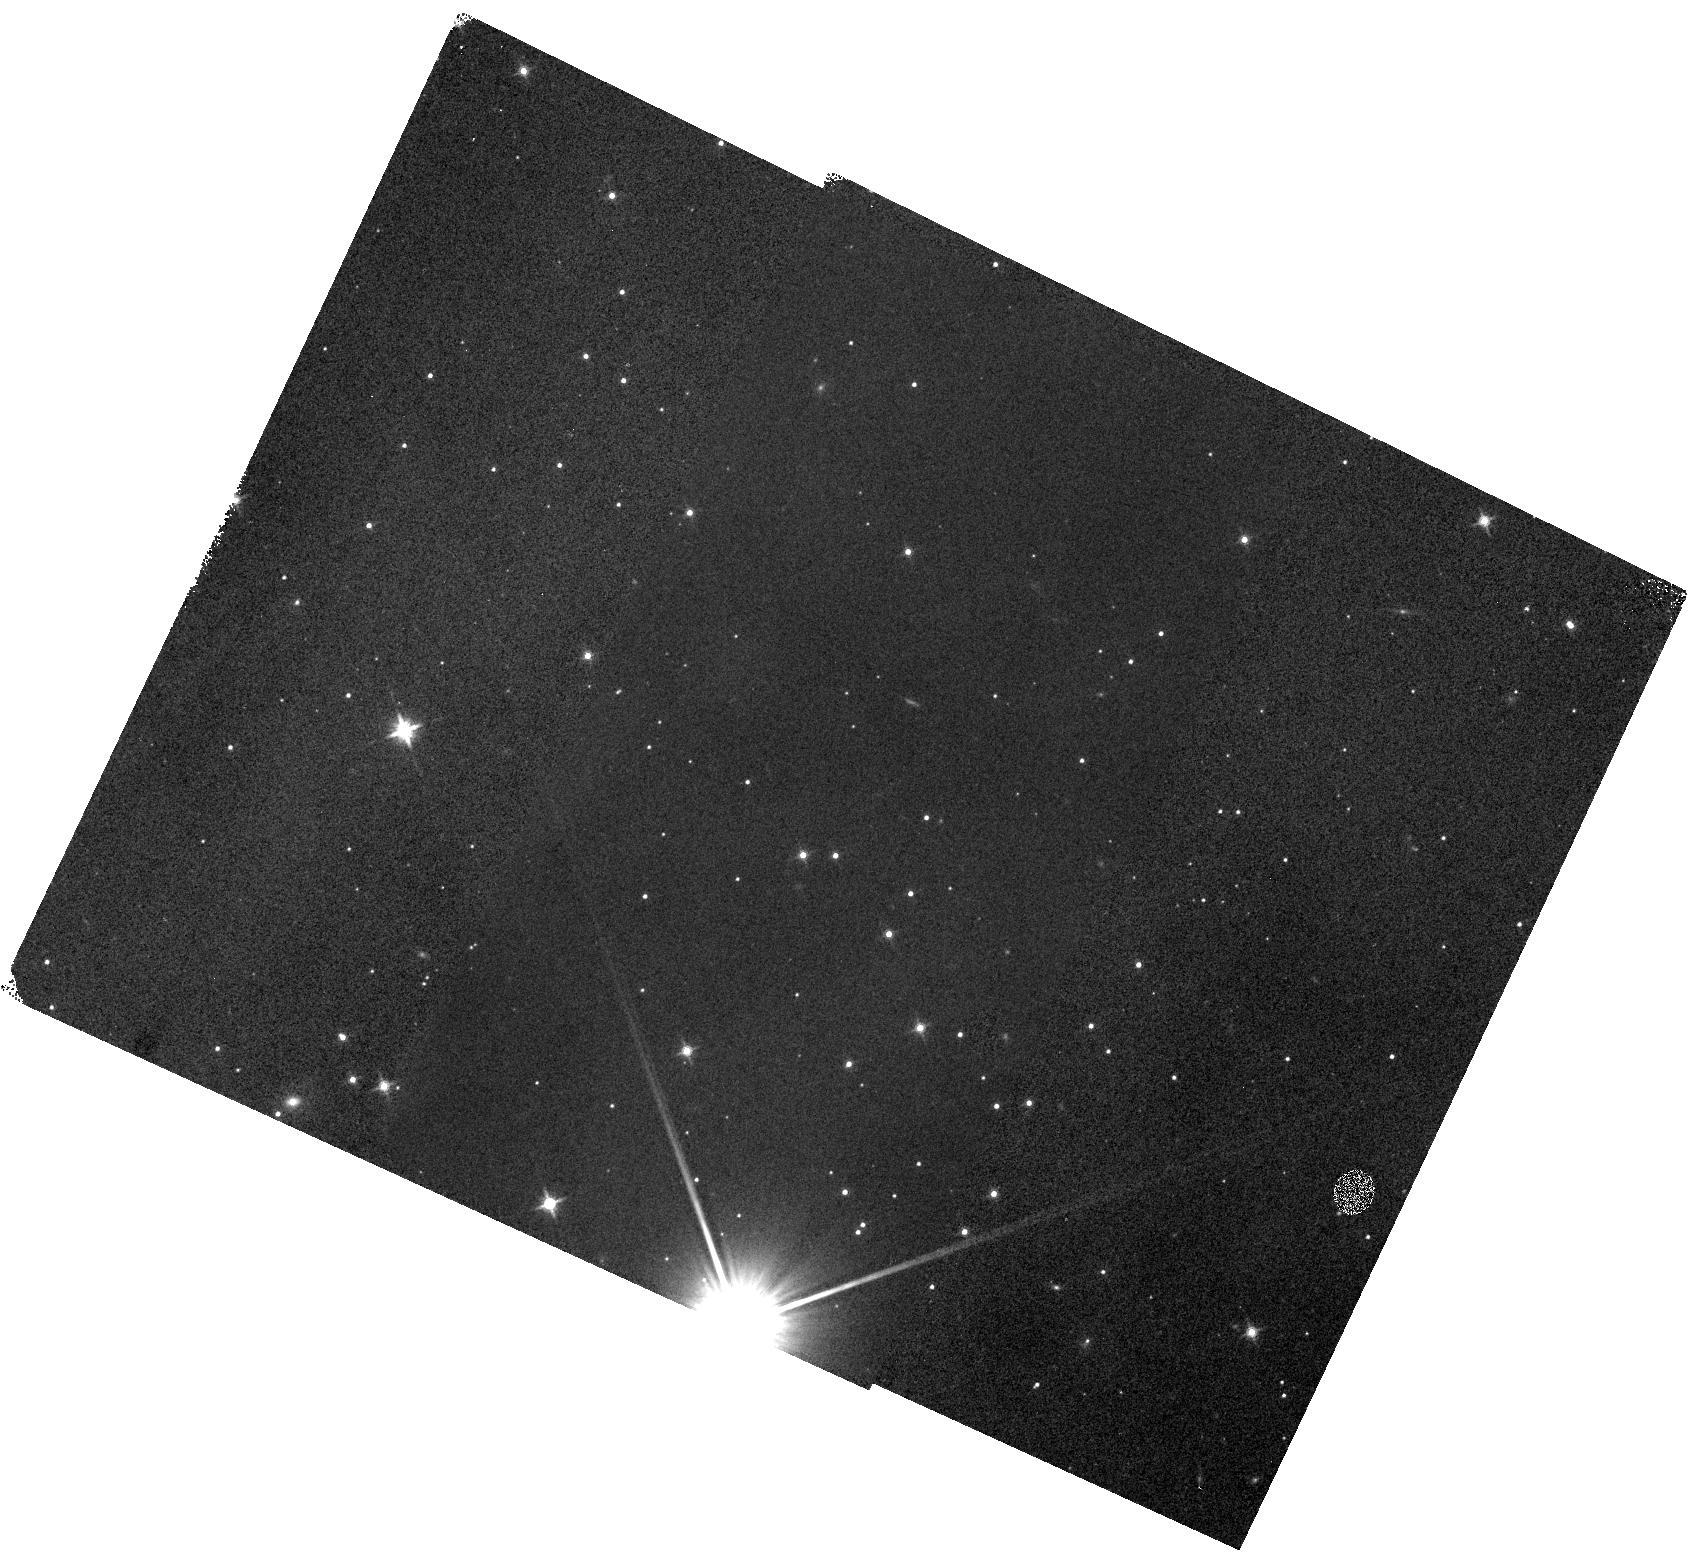
Target: V-CS-CHA. Instrument: WFC3/IR. Filter: F140W. Exposure: 3 min. Observation ID: hst_15079_01_wfc3_ir_f140w_idli01

Spectroscopic characterization of a newly detected young planet right outside a circumbinary transition disk (PI: Manara, Carlo F.)

Direct high-contrast imaging has discovered a number of substellar companions to date. Most of them are located at large separations of 10s or 100s of au. The formation of such massive objects with several Jupiter masses at the large distances at which they reside is not well understood by planet formation models. The formation timescales of such planets is much larger than the typical disk dissipation time. Most of the detected substellar companions are located in old, typically >10Myr, systems where we can only study the remnants of the circumstellar disks in the form of debris belts. We detected for the first time a planet in a young (2 Myr) system right outside of a dust and gas rich circumbinary disk, which we also resolve in (polarized) scattered light using the extreme adaptive optics Imager SPHERE at the ESO Very Large Telescope. We already confirmed that the object is co-moving with the primary star and now ask for follow up spectroscopy with the sole instrument capable of it, HST/WFC3, to firmly derive its mass.